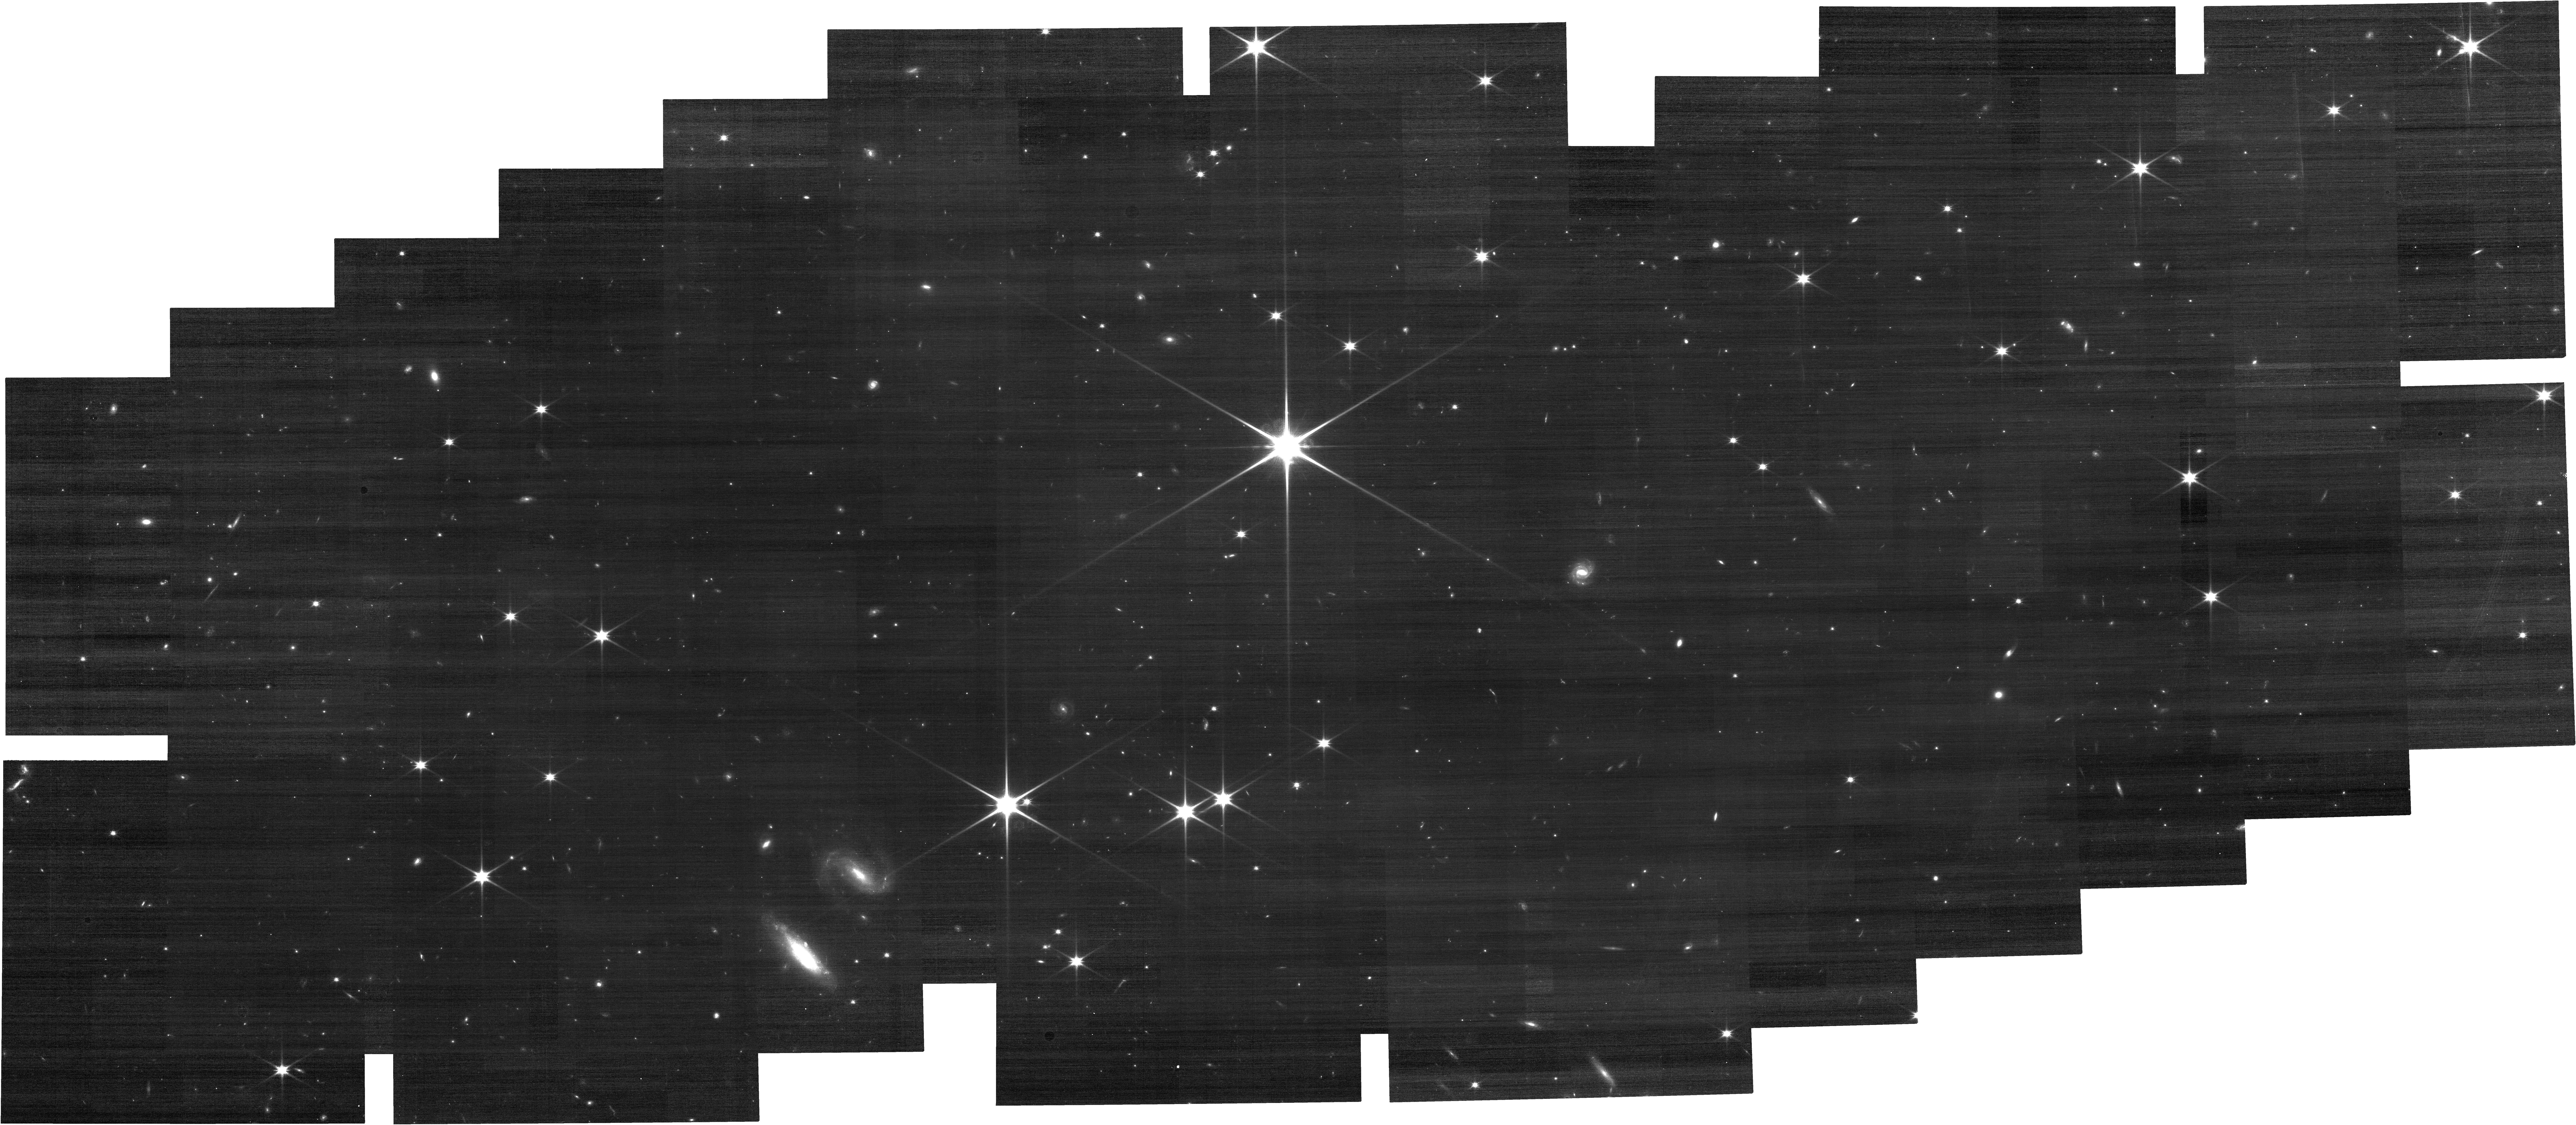
Target: M31_PN2538. Instrument: NIRCAM. Filter: F115W. Exposure: 20 min. Observation ID: jw06642-o001_t001_nircam_clear-f115w

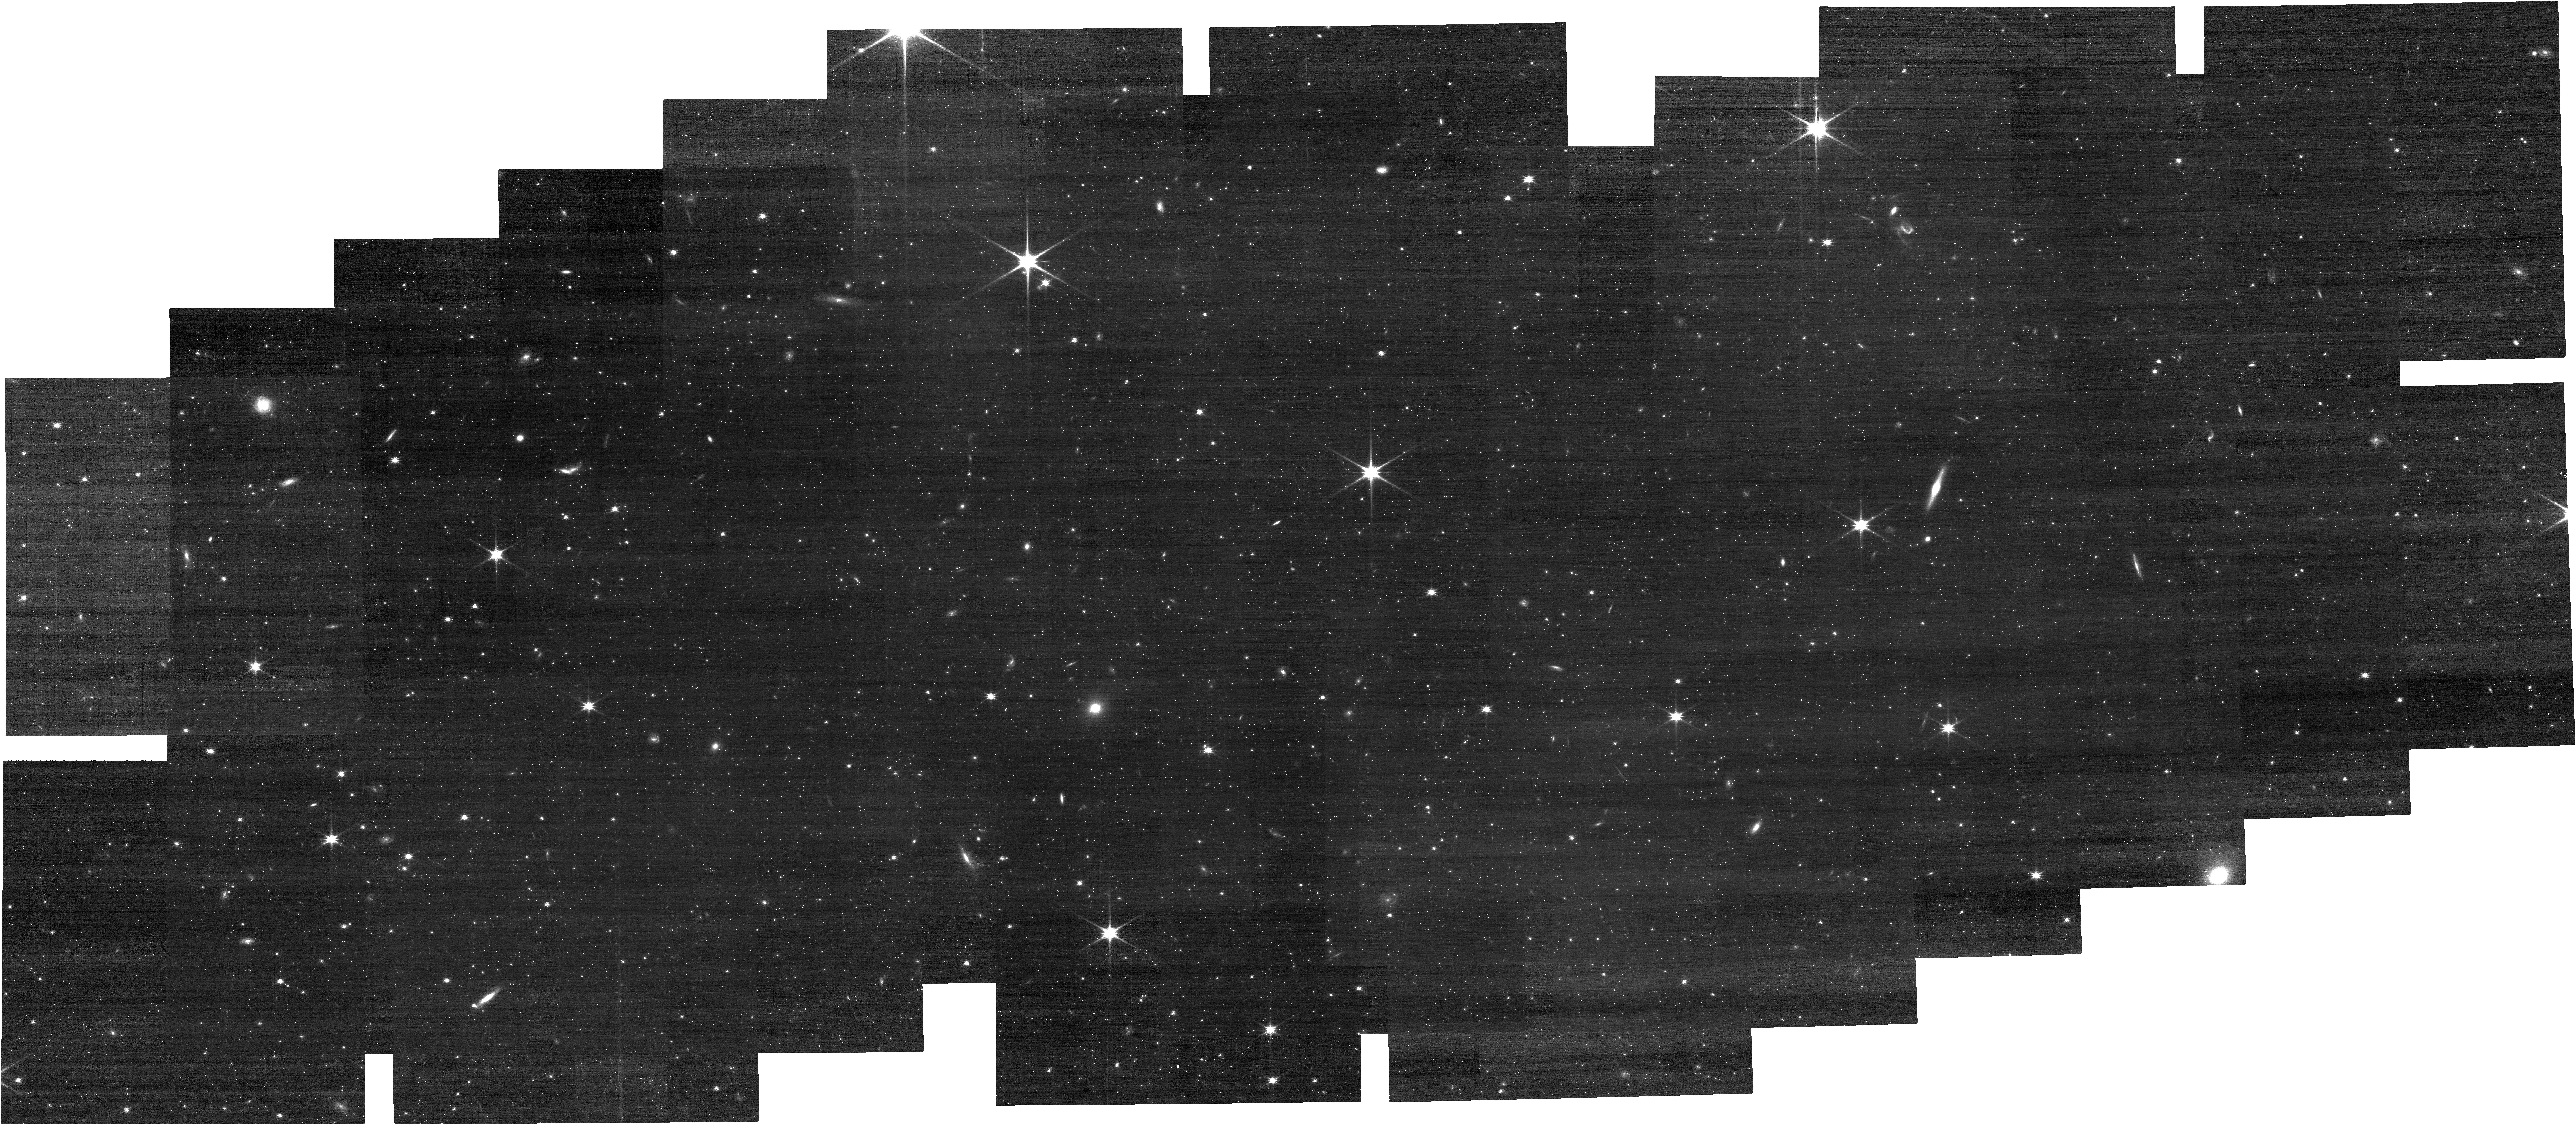
Target: M31_PN2538-new. Instrument: NIRCAM. Filter: F115W. Exposure: 20 min. Observation ID: jw06642-o010_t004_nircam_clear-f115w

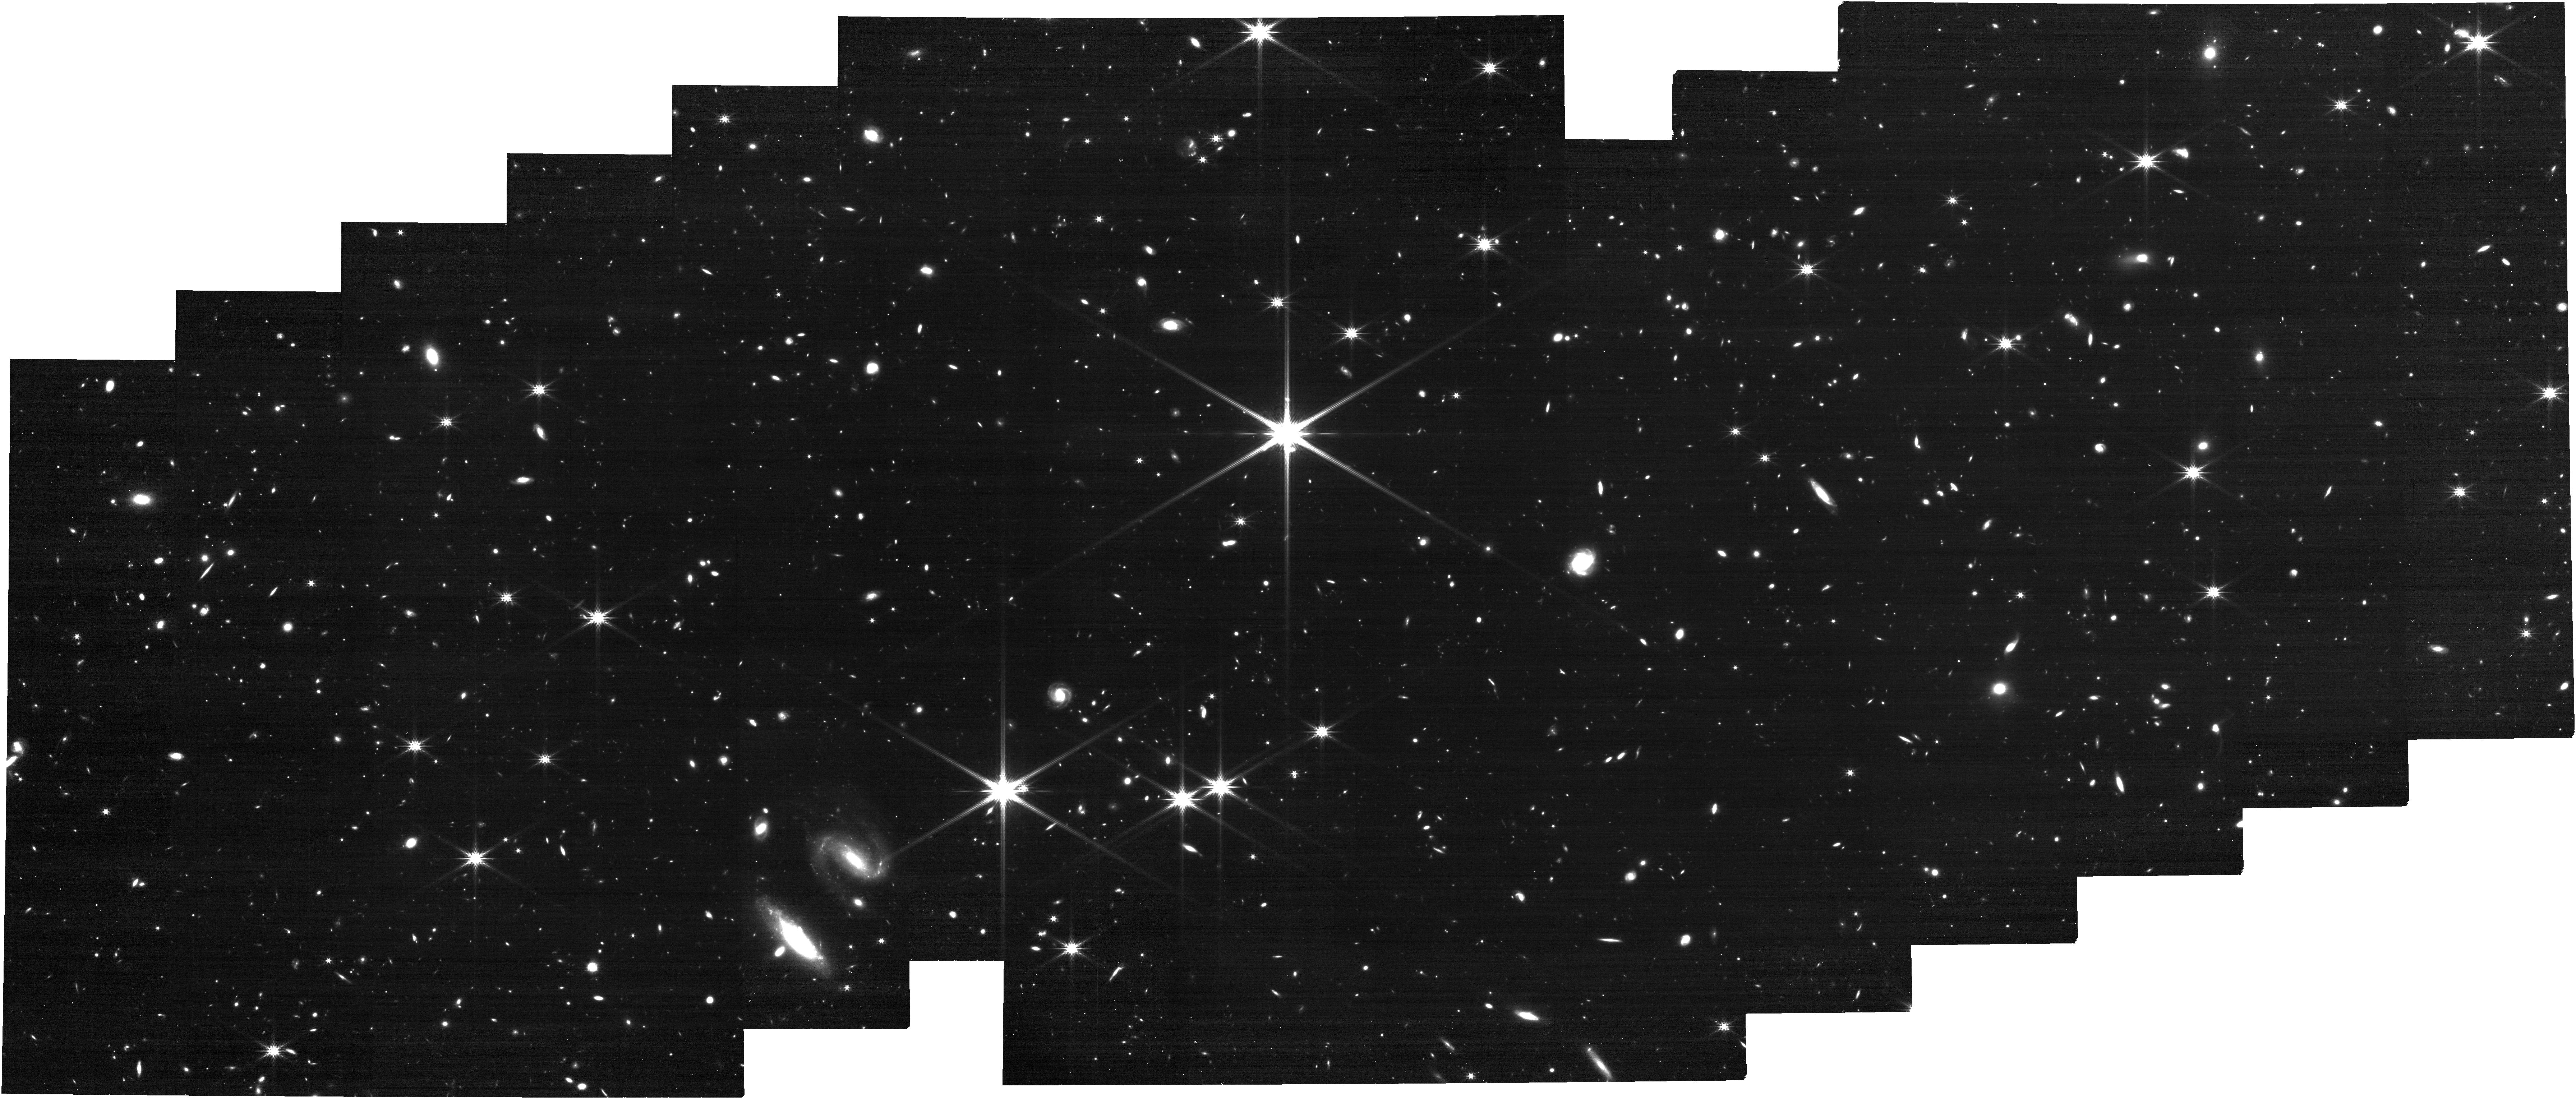
Target: M31_PN2538. Instrument: NIRCAM. Filter: F277W. Exposure: 20 min. Observation ID: jw06642-o001_t001_nircam_clear-f277w

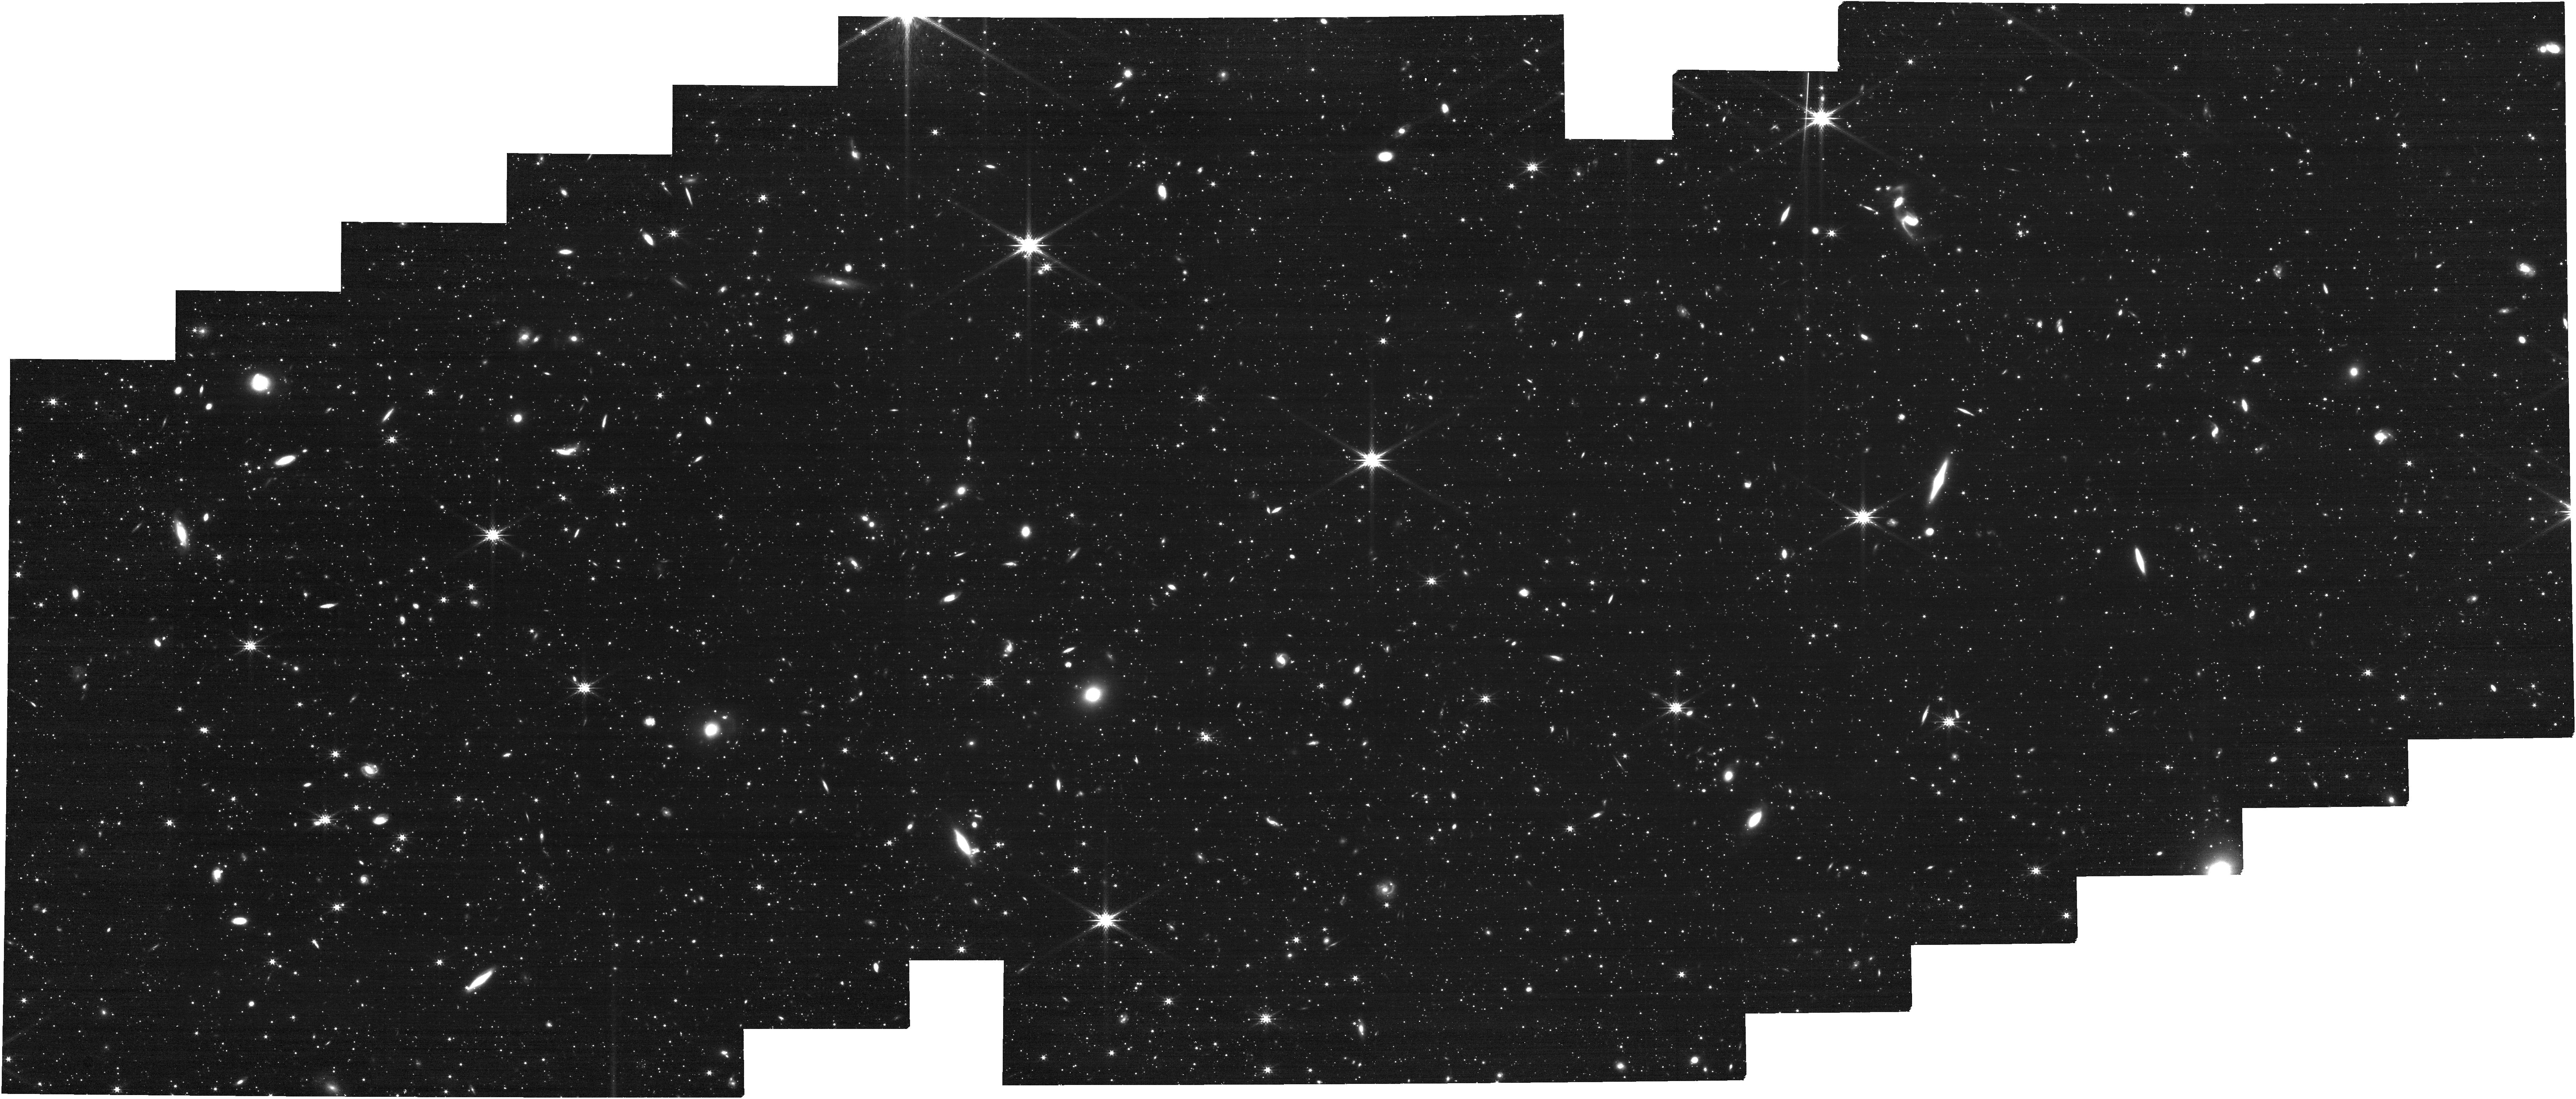
Target: M31_PN2538-new. Instrument: NIRCAM. Filter: F277W. Exposure: 20 min. Observation ID: jw06642-o010_t004_nircam_clear-f277w

CAL-NRS-310: NIRSpec MOS wavelength calibration field check (PI: Muzerolle Page, James)

We will obtain MOS observations of a planetary nebula in M31 in order to check the wavelength calibration as a function of MSA field position. These data will allow us to more firmly tie the calibration of the prism to the gratings, and characterize any residual field dependence not already accounted for by the instrument model. The M31 target is expected to be spatially unresolved, and of suitable brightness to allow efficient and unsaturated exposures with all dispersers. This calibration program may change in response to system developments and the final Cycle 3 science program.